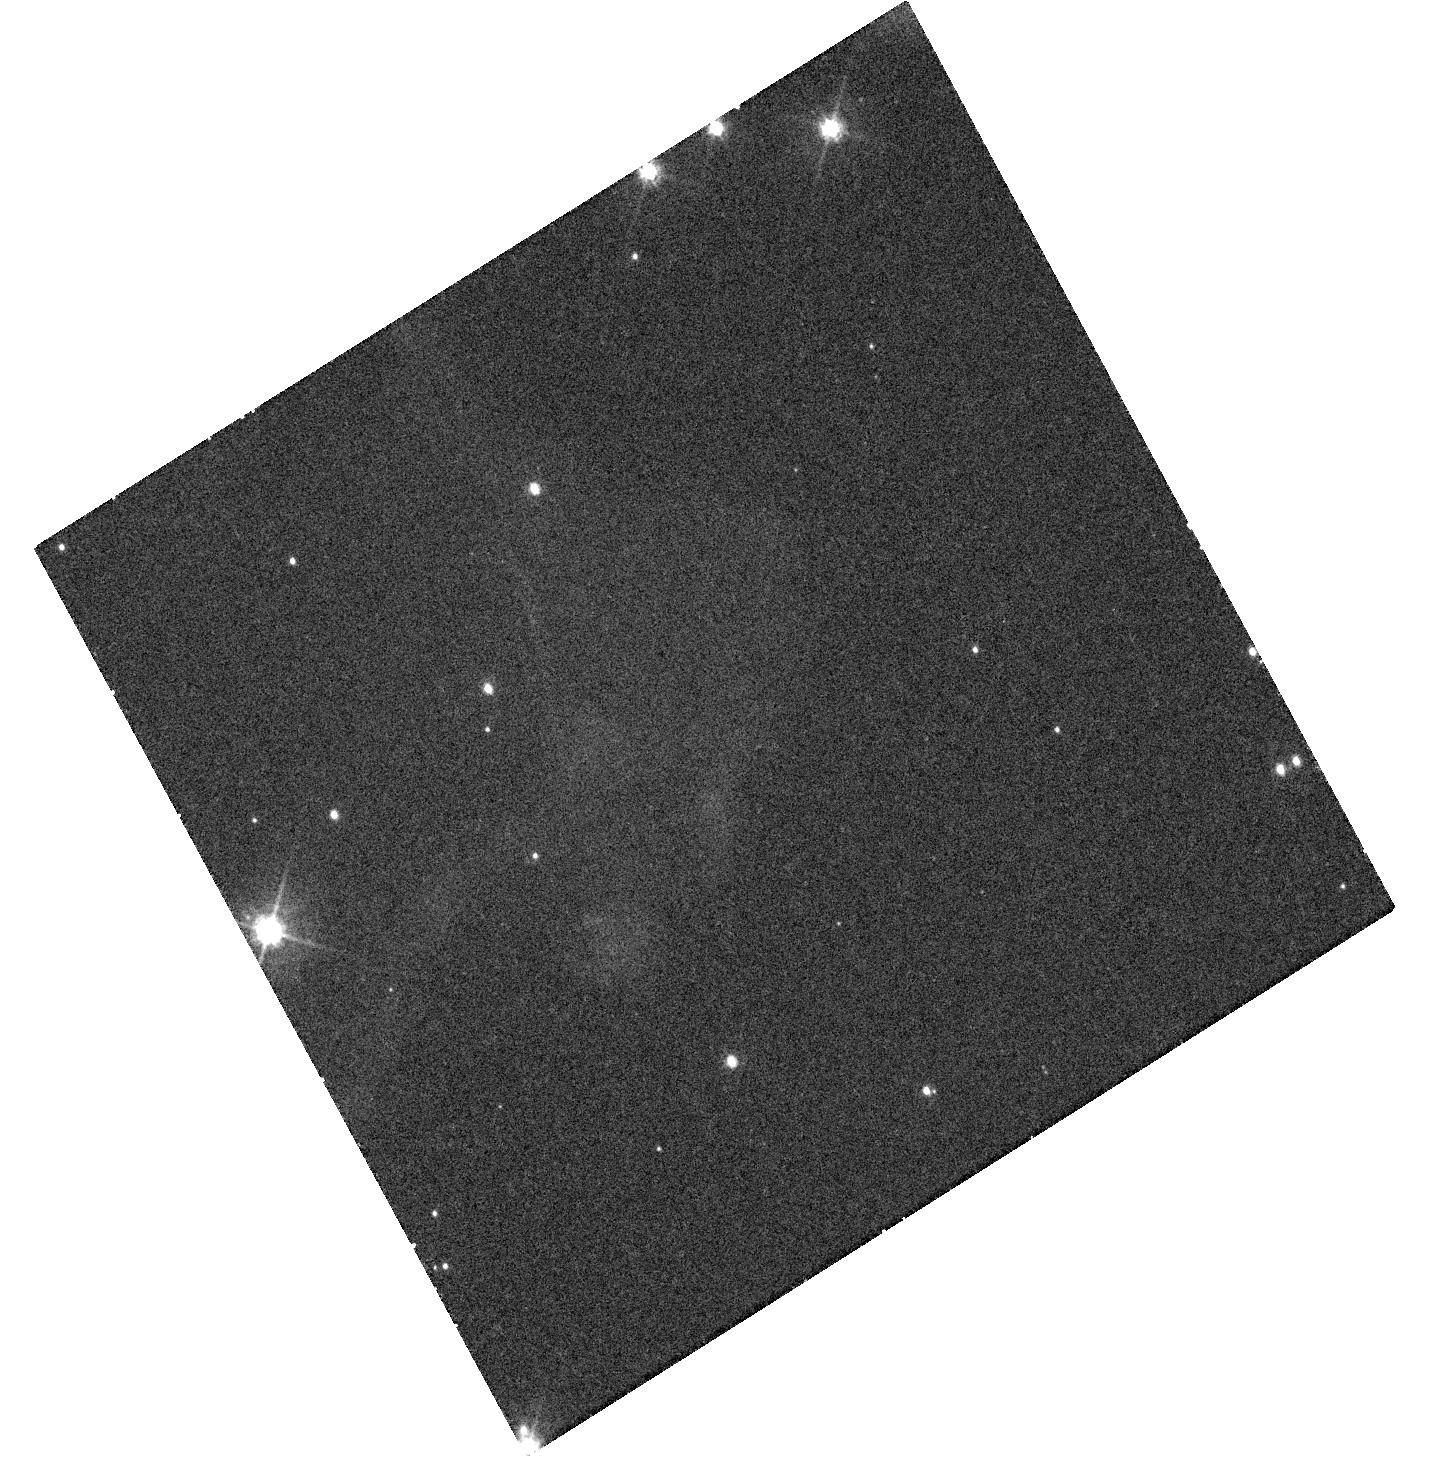
Target: TYC2116A
Instrument: WFC3/UVIS
Filter: F475W
Exposure: 33 min
Observation ID: hst_12577_10_wfc3_uvis_f475w_ibqo10

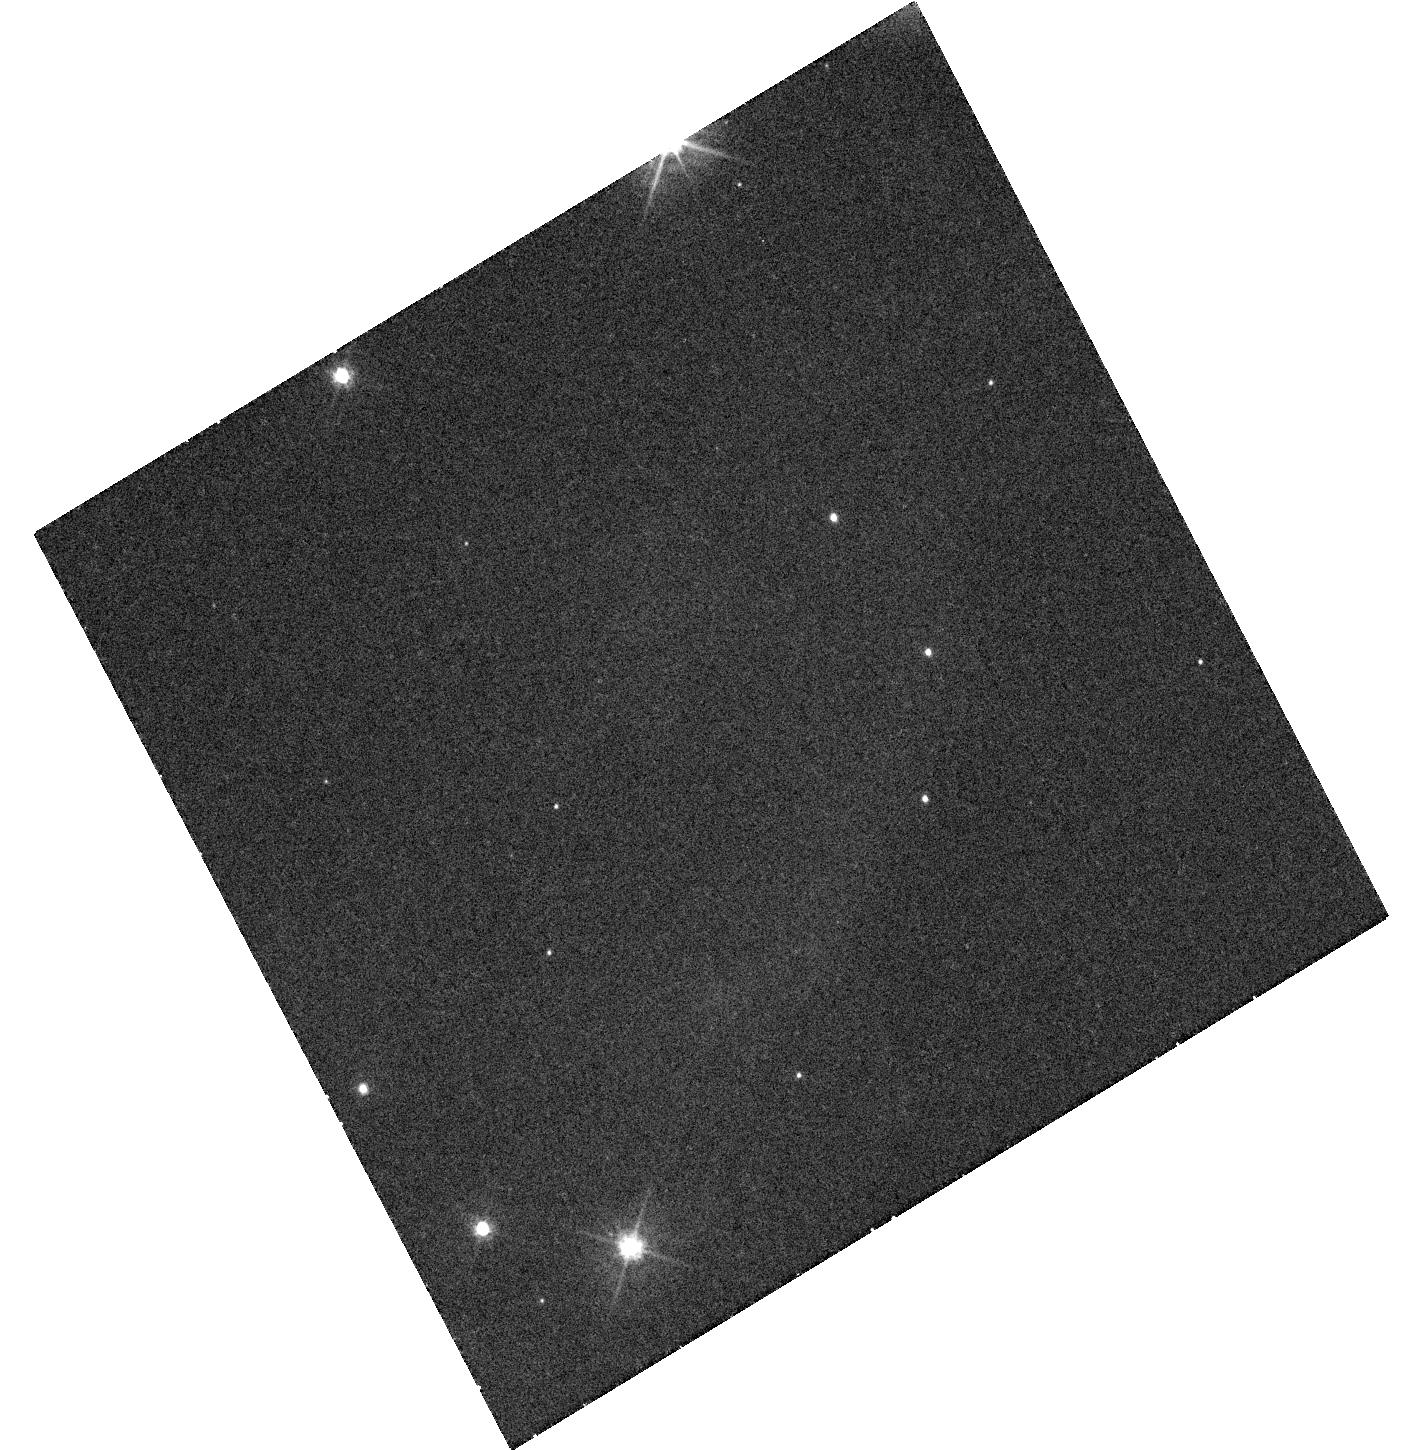
Target: TYC2116B
Instrument: WFC3/UVIS
Filter: F475W
Exposure: 33 min
Observation ID: hst_12577_12_wfc3_uvis_f475w_ibqo12

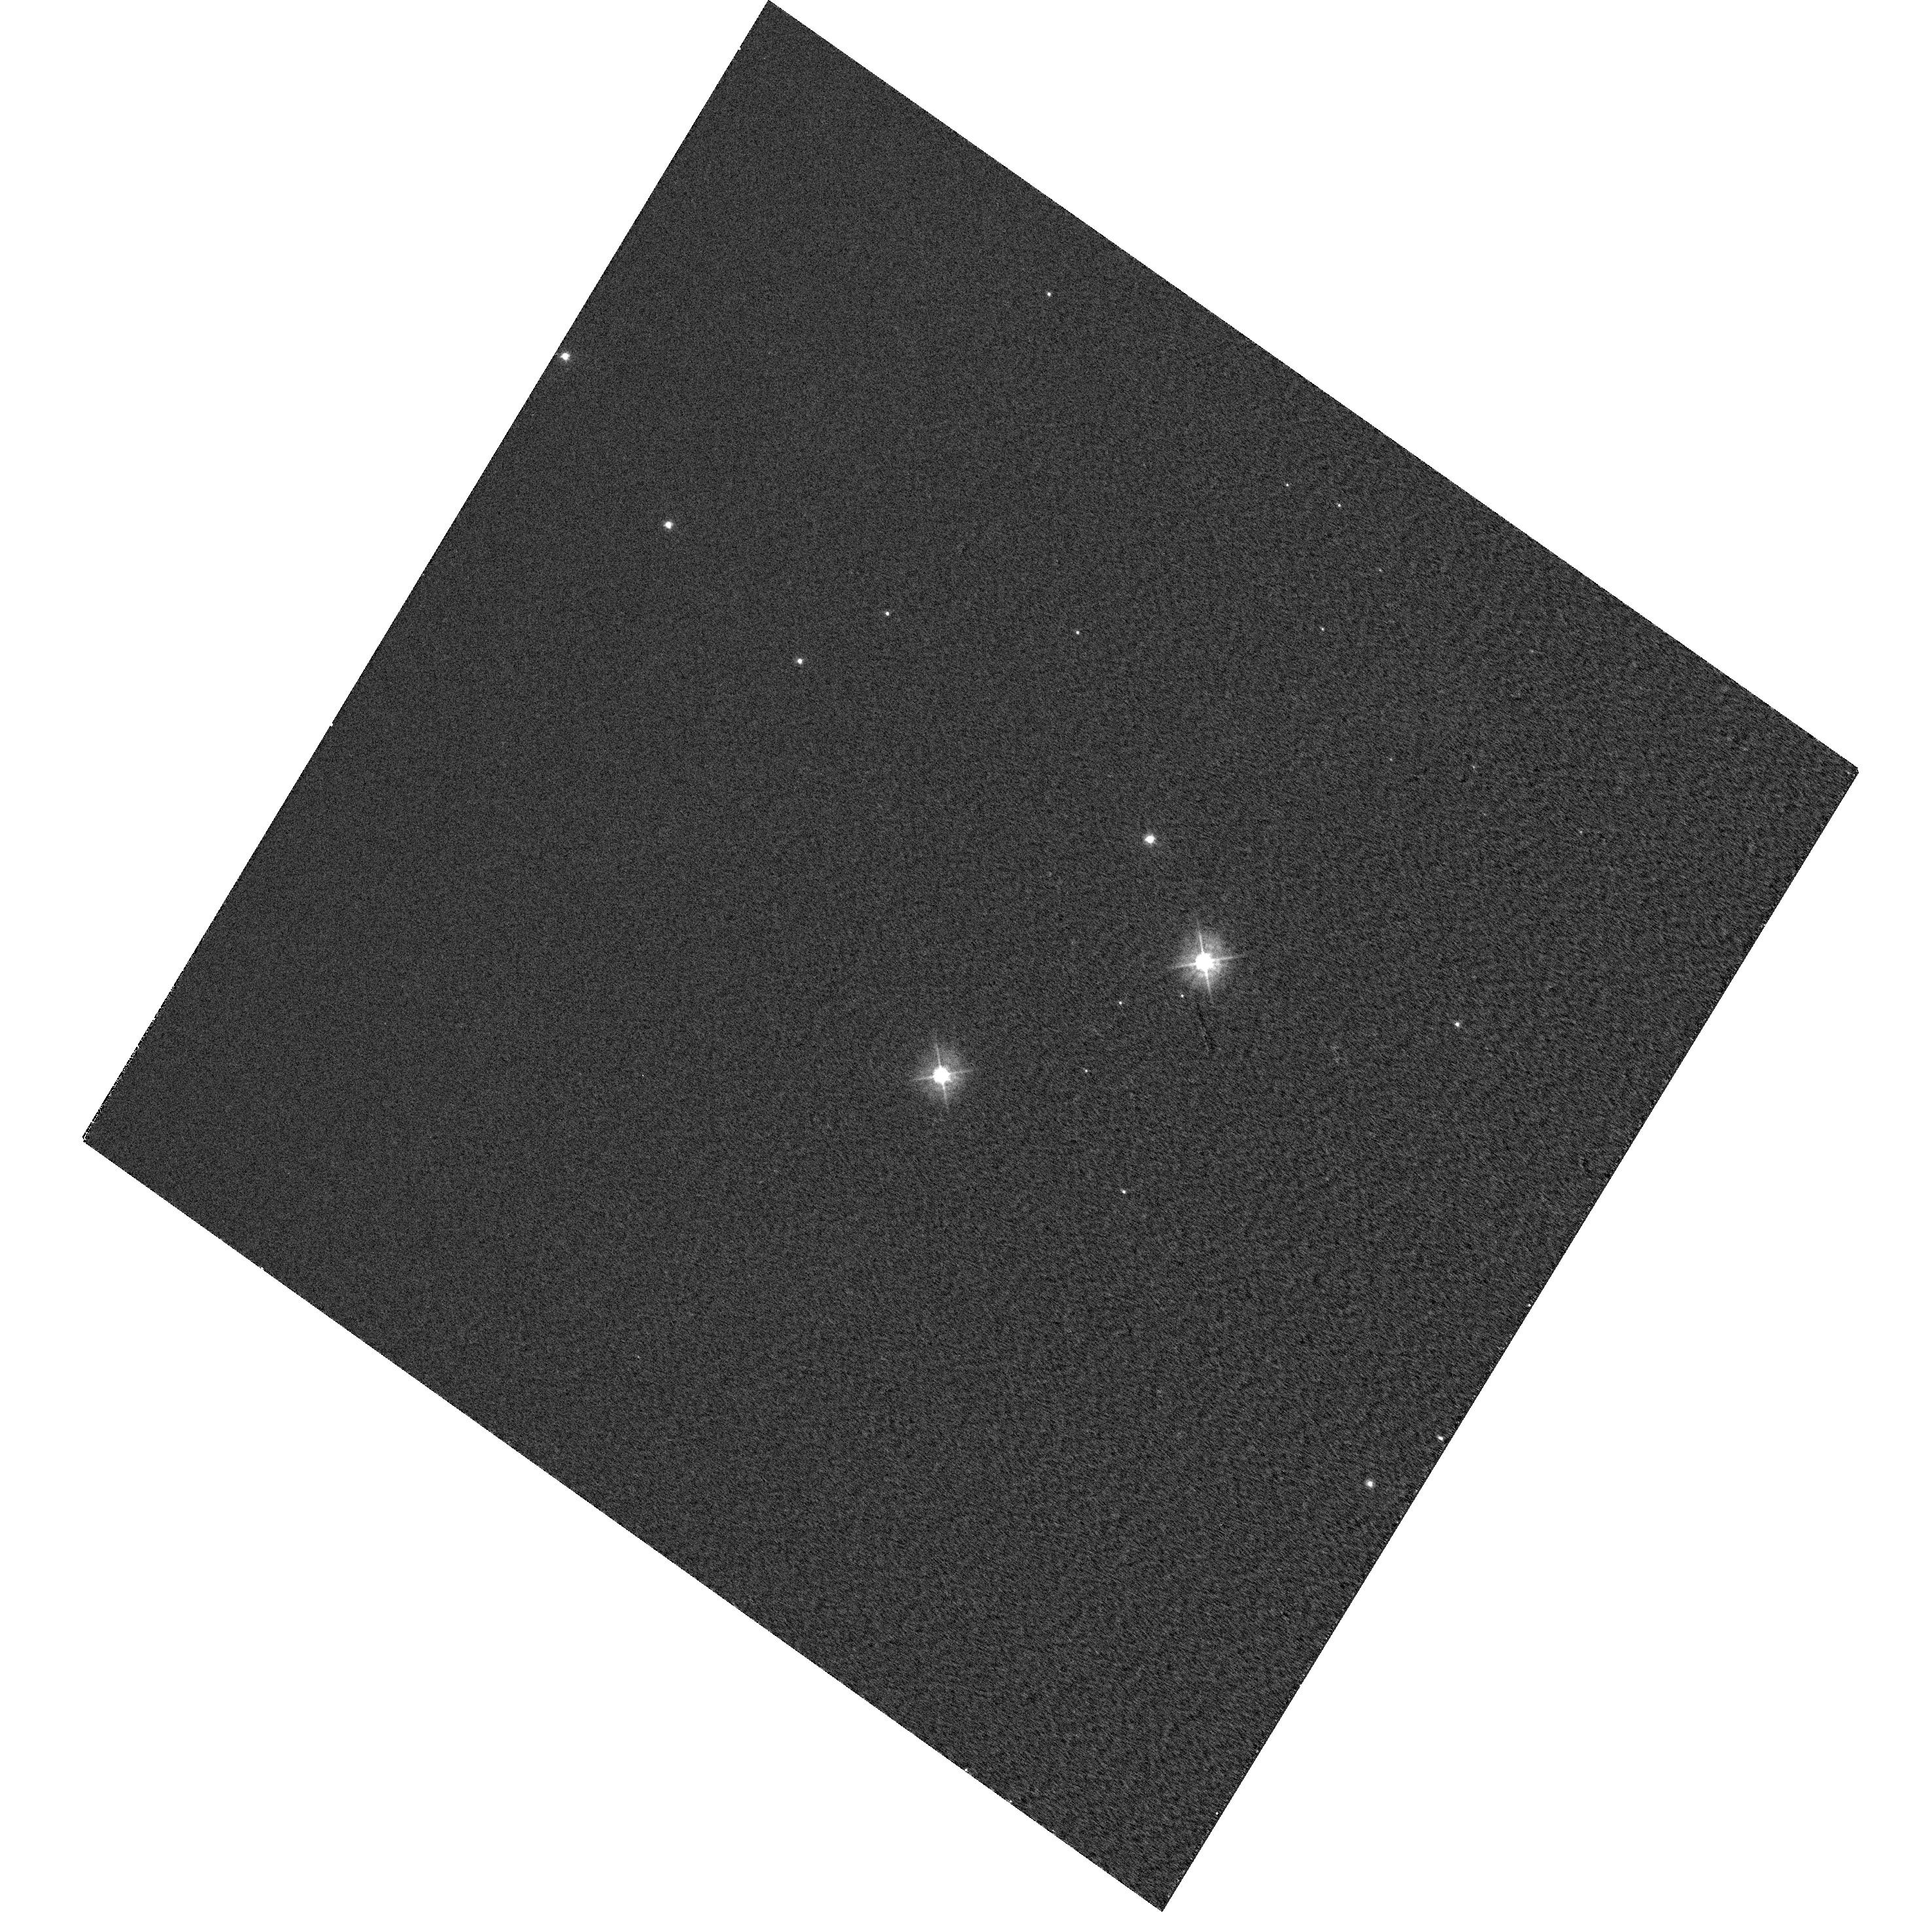
Target: CASA-LIGHTECHO
Instrument: WFC3/UVIS
Filter: F390W
Exposure: 5 min
Observation ID: hst_12577_01_wfc3_uvis_f390w_ibqo01

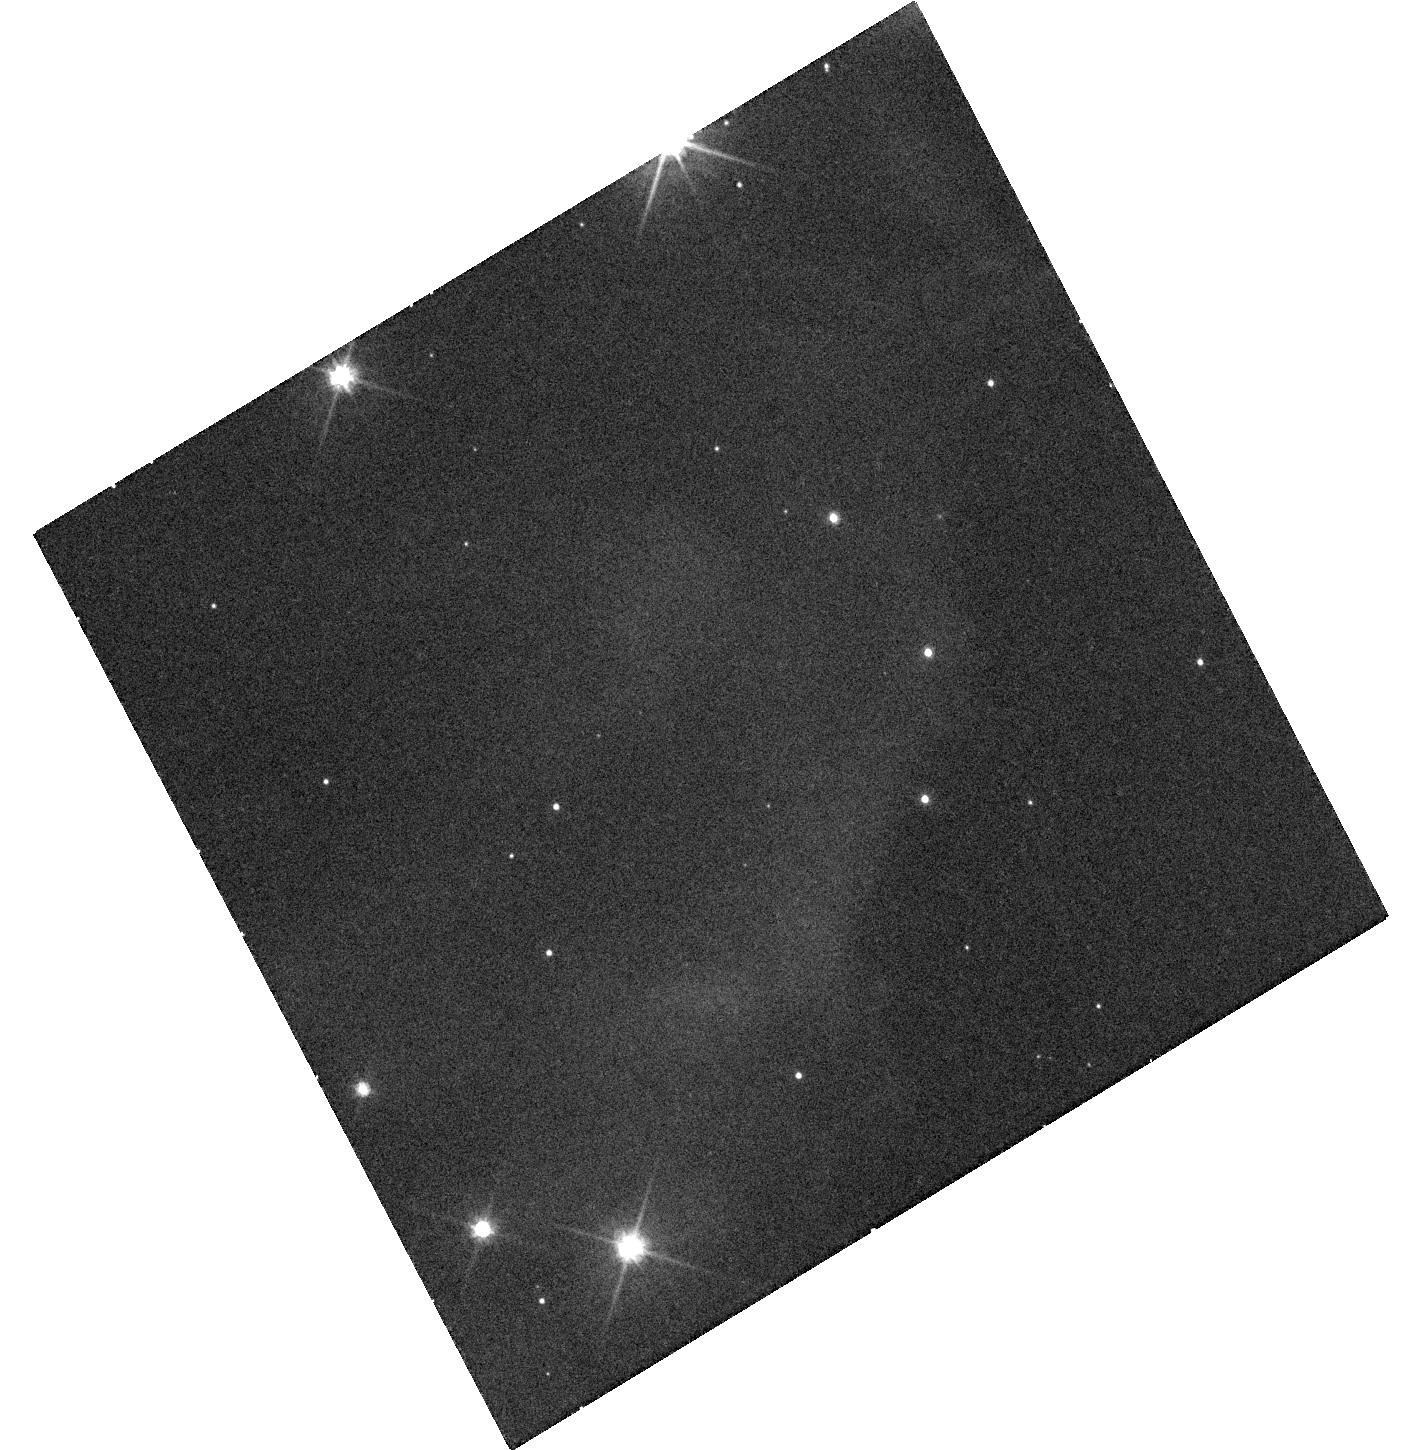
Target: TYC2116B
Instrument: WFC3/UVIS
Filter: F606W
Exposure: 20 min
Observation ID: hst_12577_12_wfc3_uvis_f606w_ibqo12

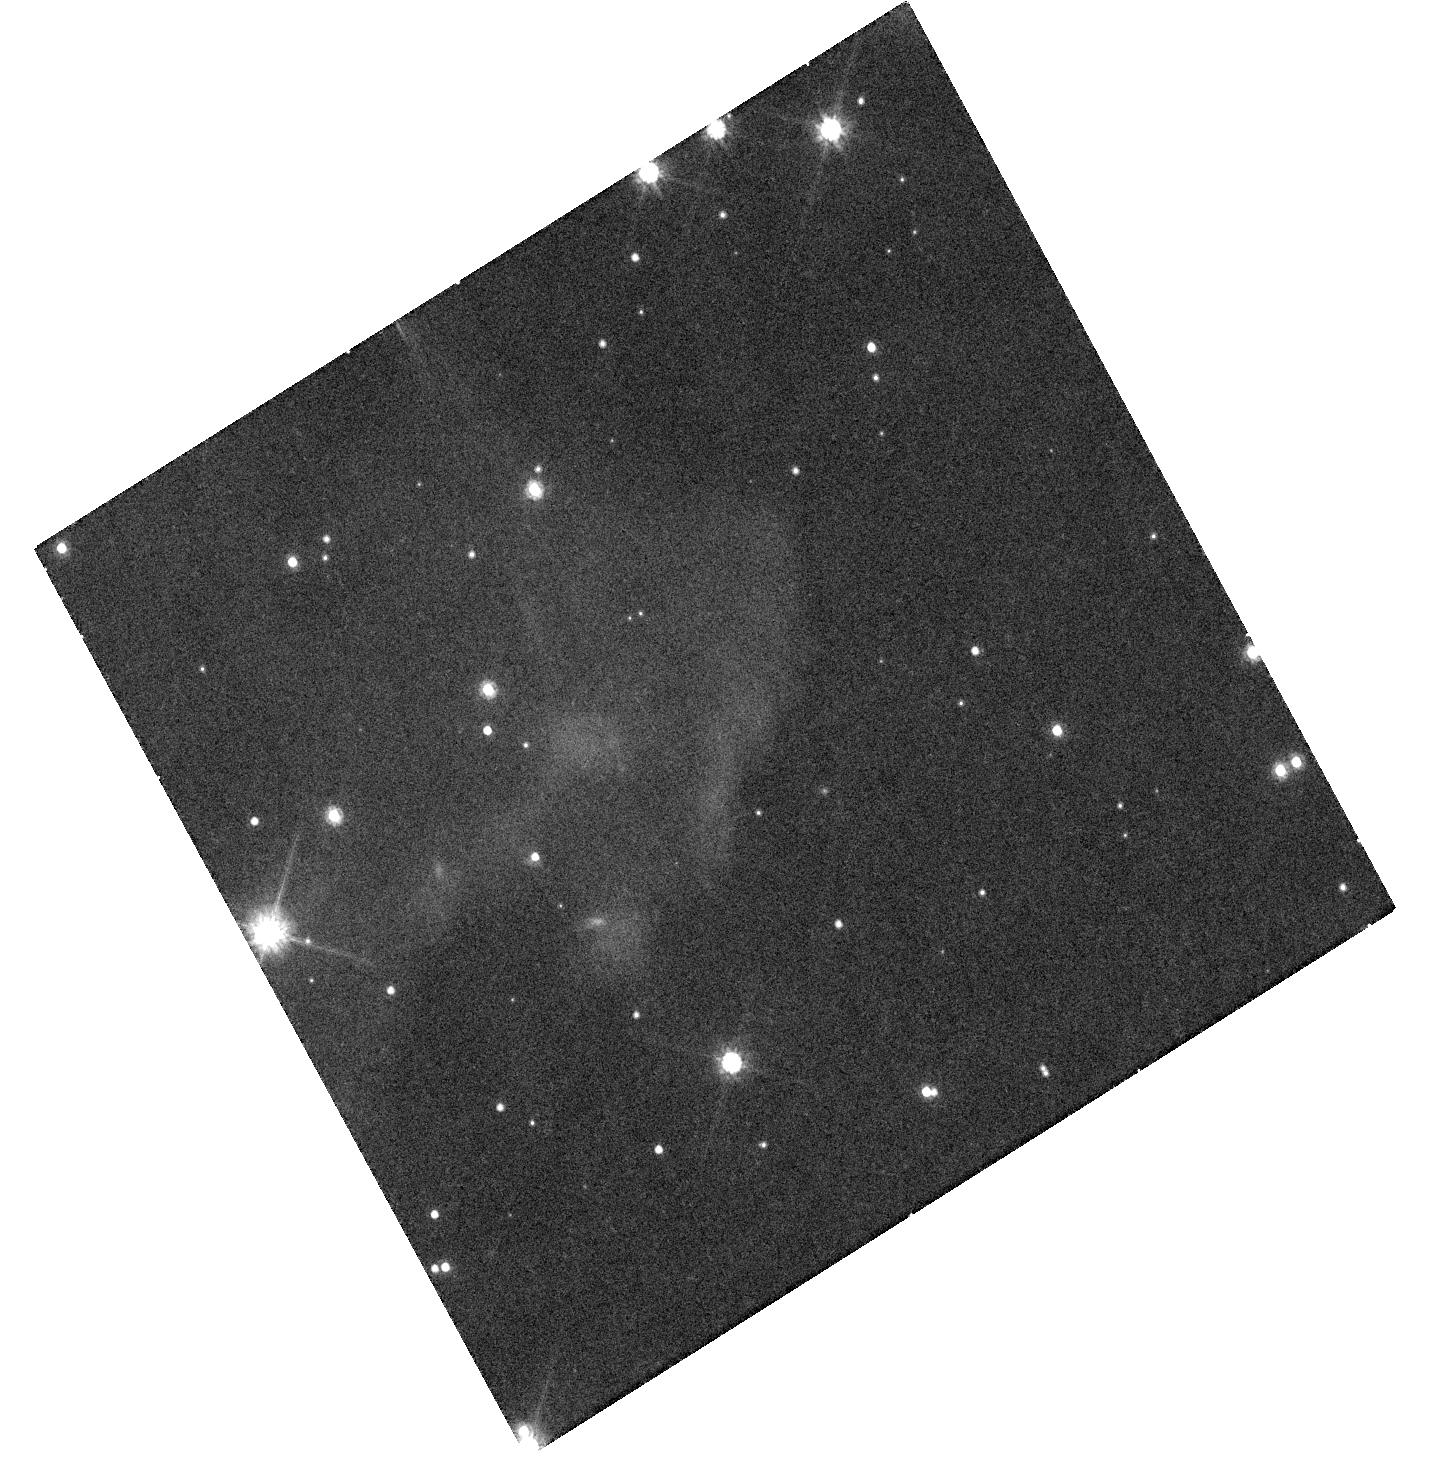
Target: TYC2116A
Instrument: WFC3/UVIS
Filter: F814W
Exposure: 20 min
Observation ID: hst_12577_10_wfc3_uvis_f814w_ibqo10

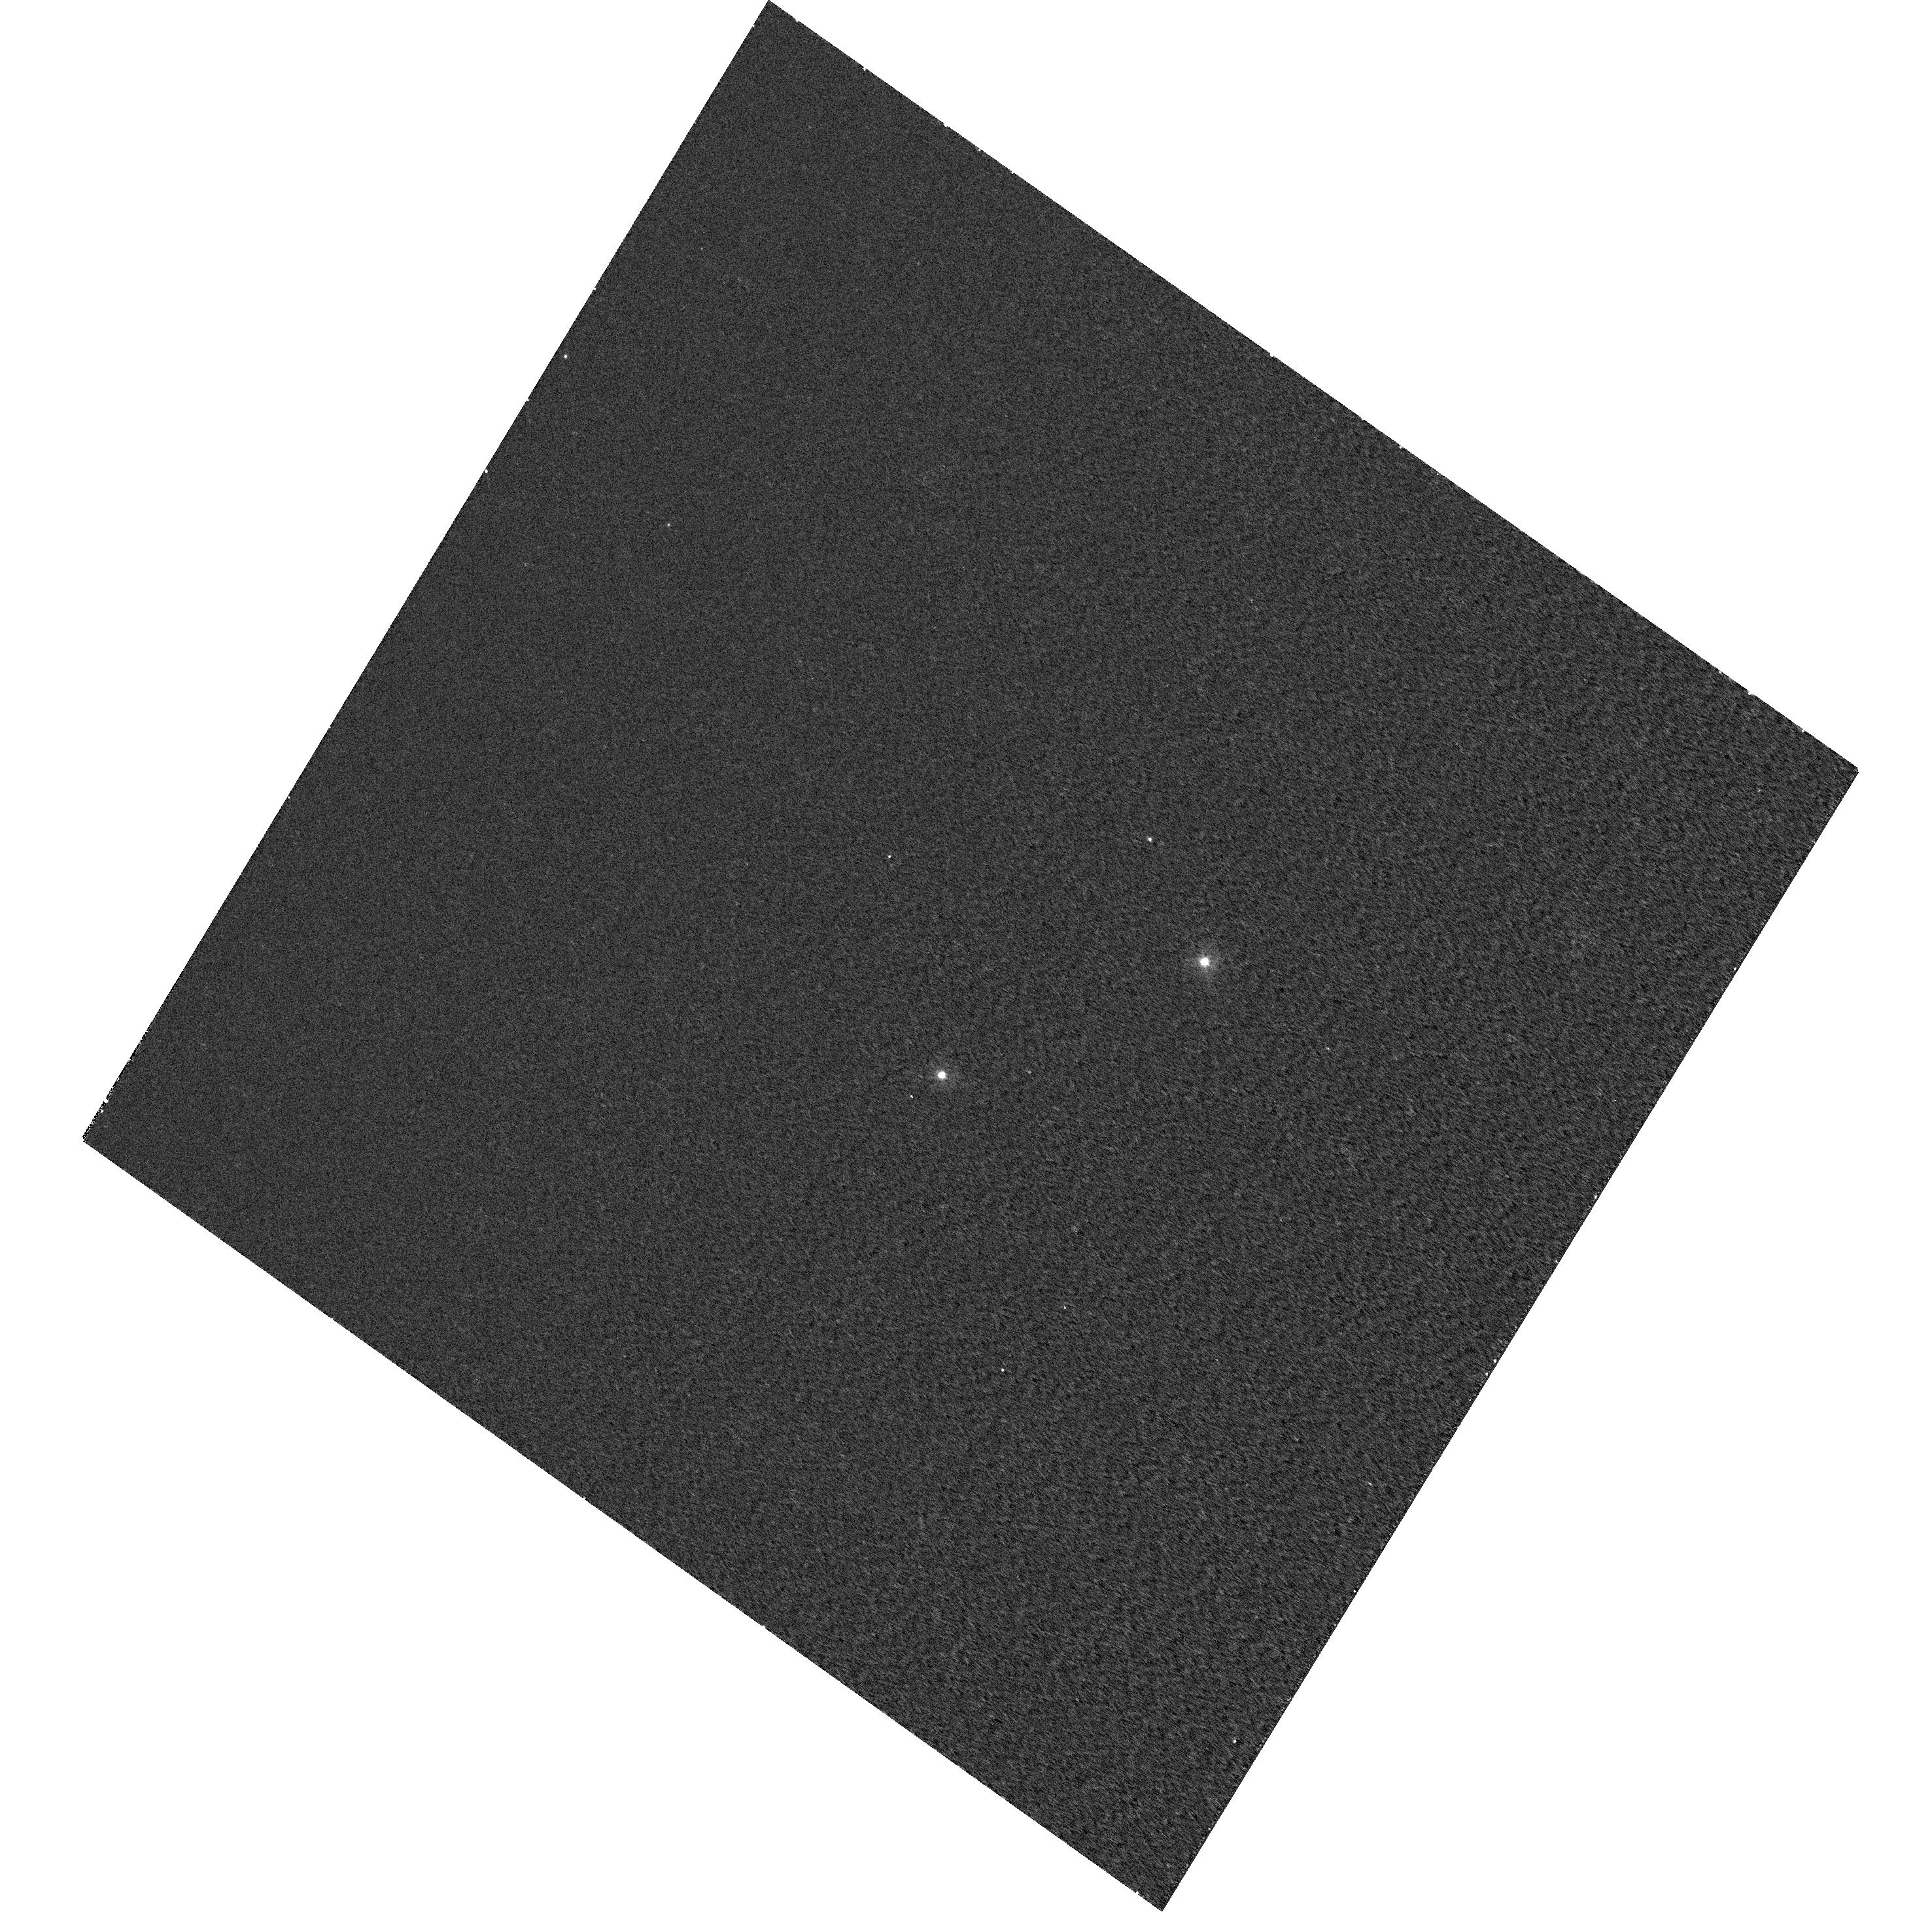
Target: CASA-LIGHTECHO
Instrument: WFC3/UVIS
Filter: F275W
Exposure: 15 min
Observation ID: hst_12577_01_wfc3_uvis_f275w_ibqo01

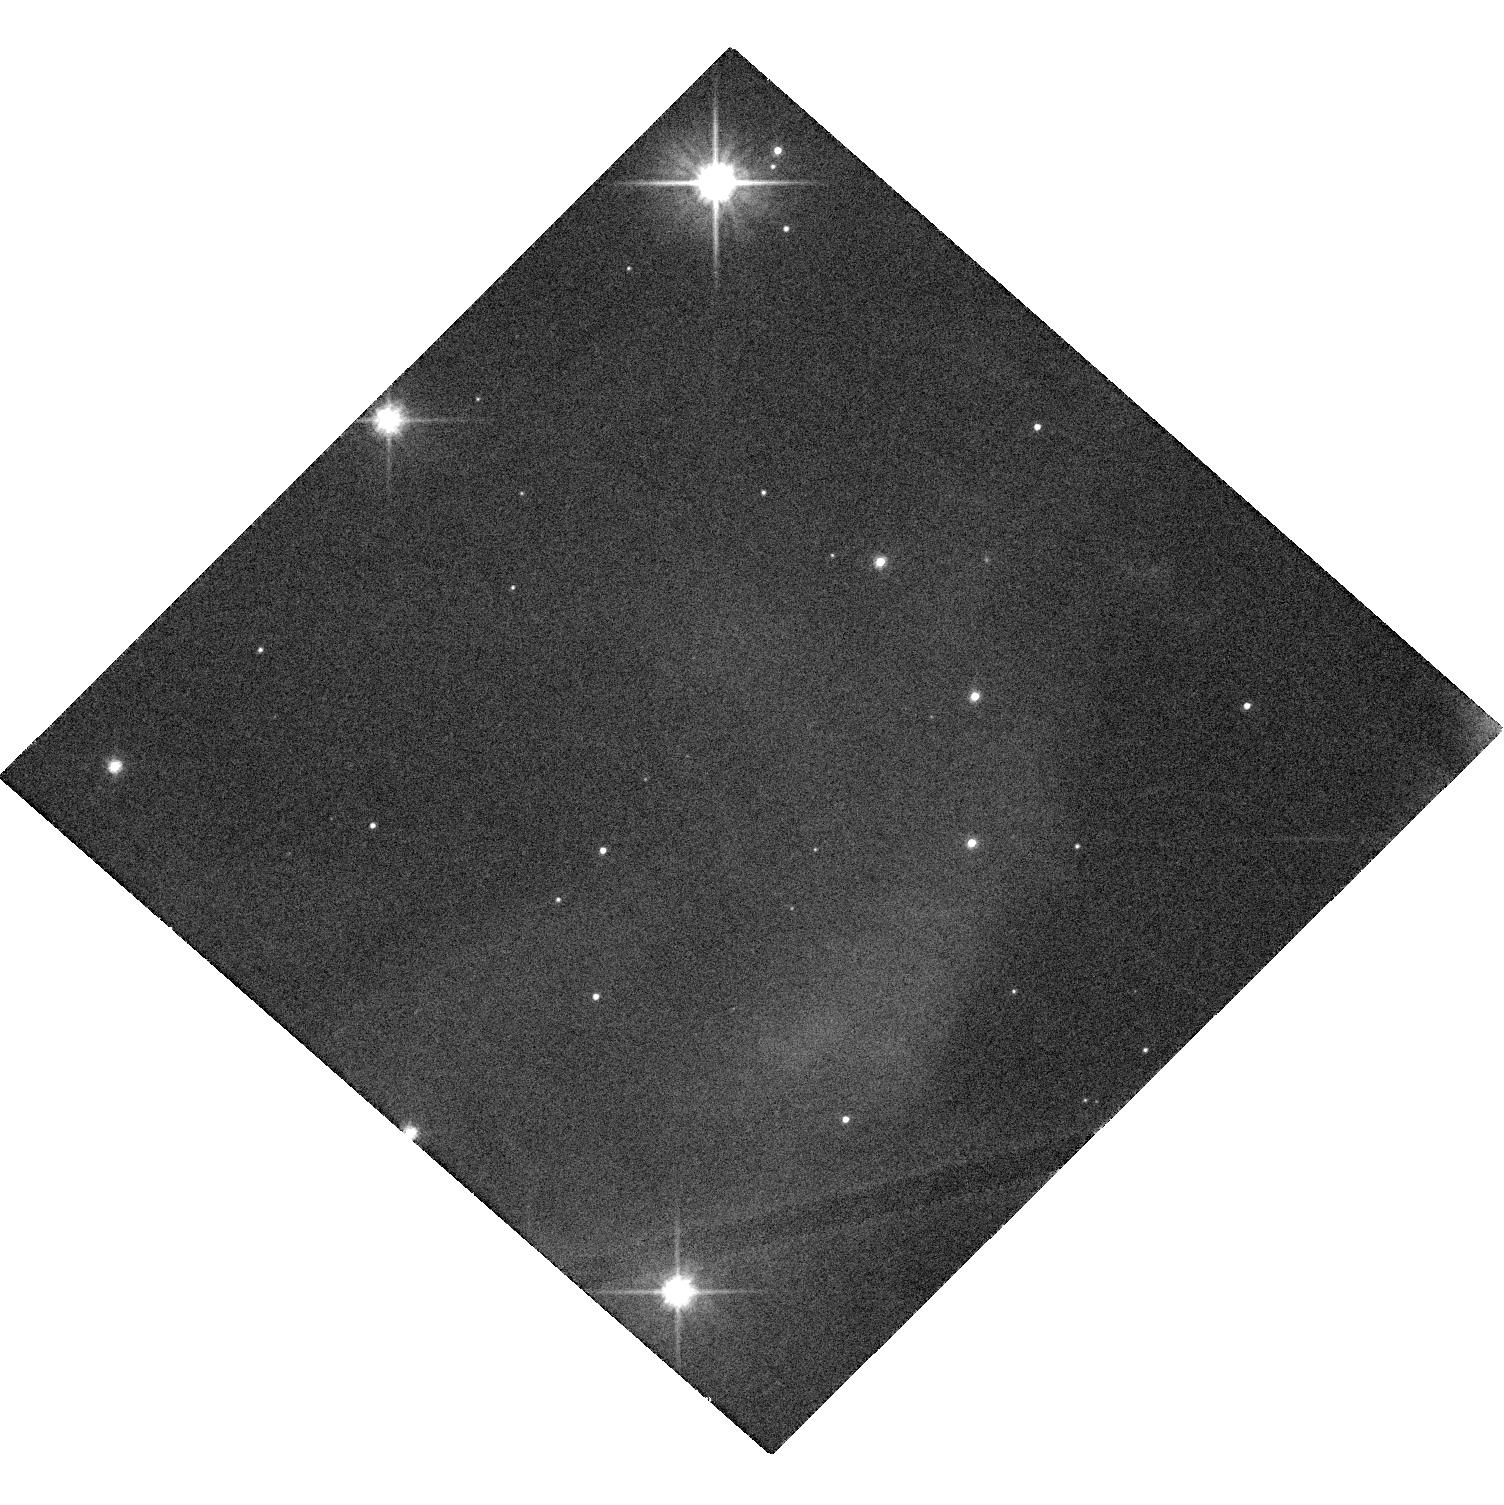
Target: TYC2116B
Instrument: WFC3/UVIS
Filter: F606W
Exposure: 41 min
Observation ID: hst_12577_13_wfc3_uvis_f606w_ibqo13

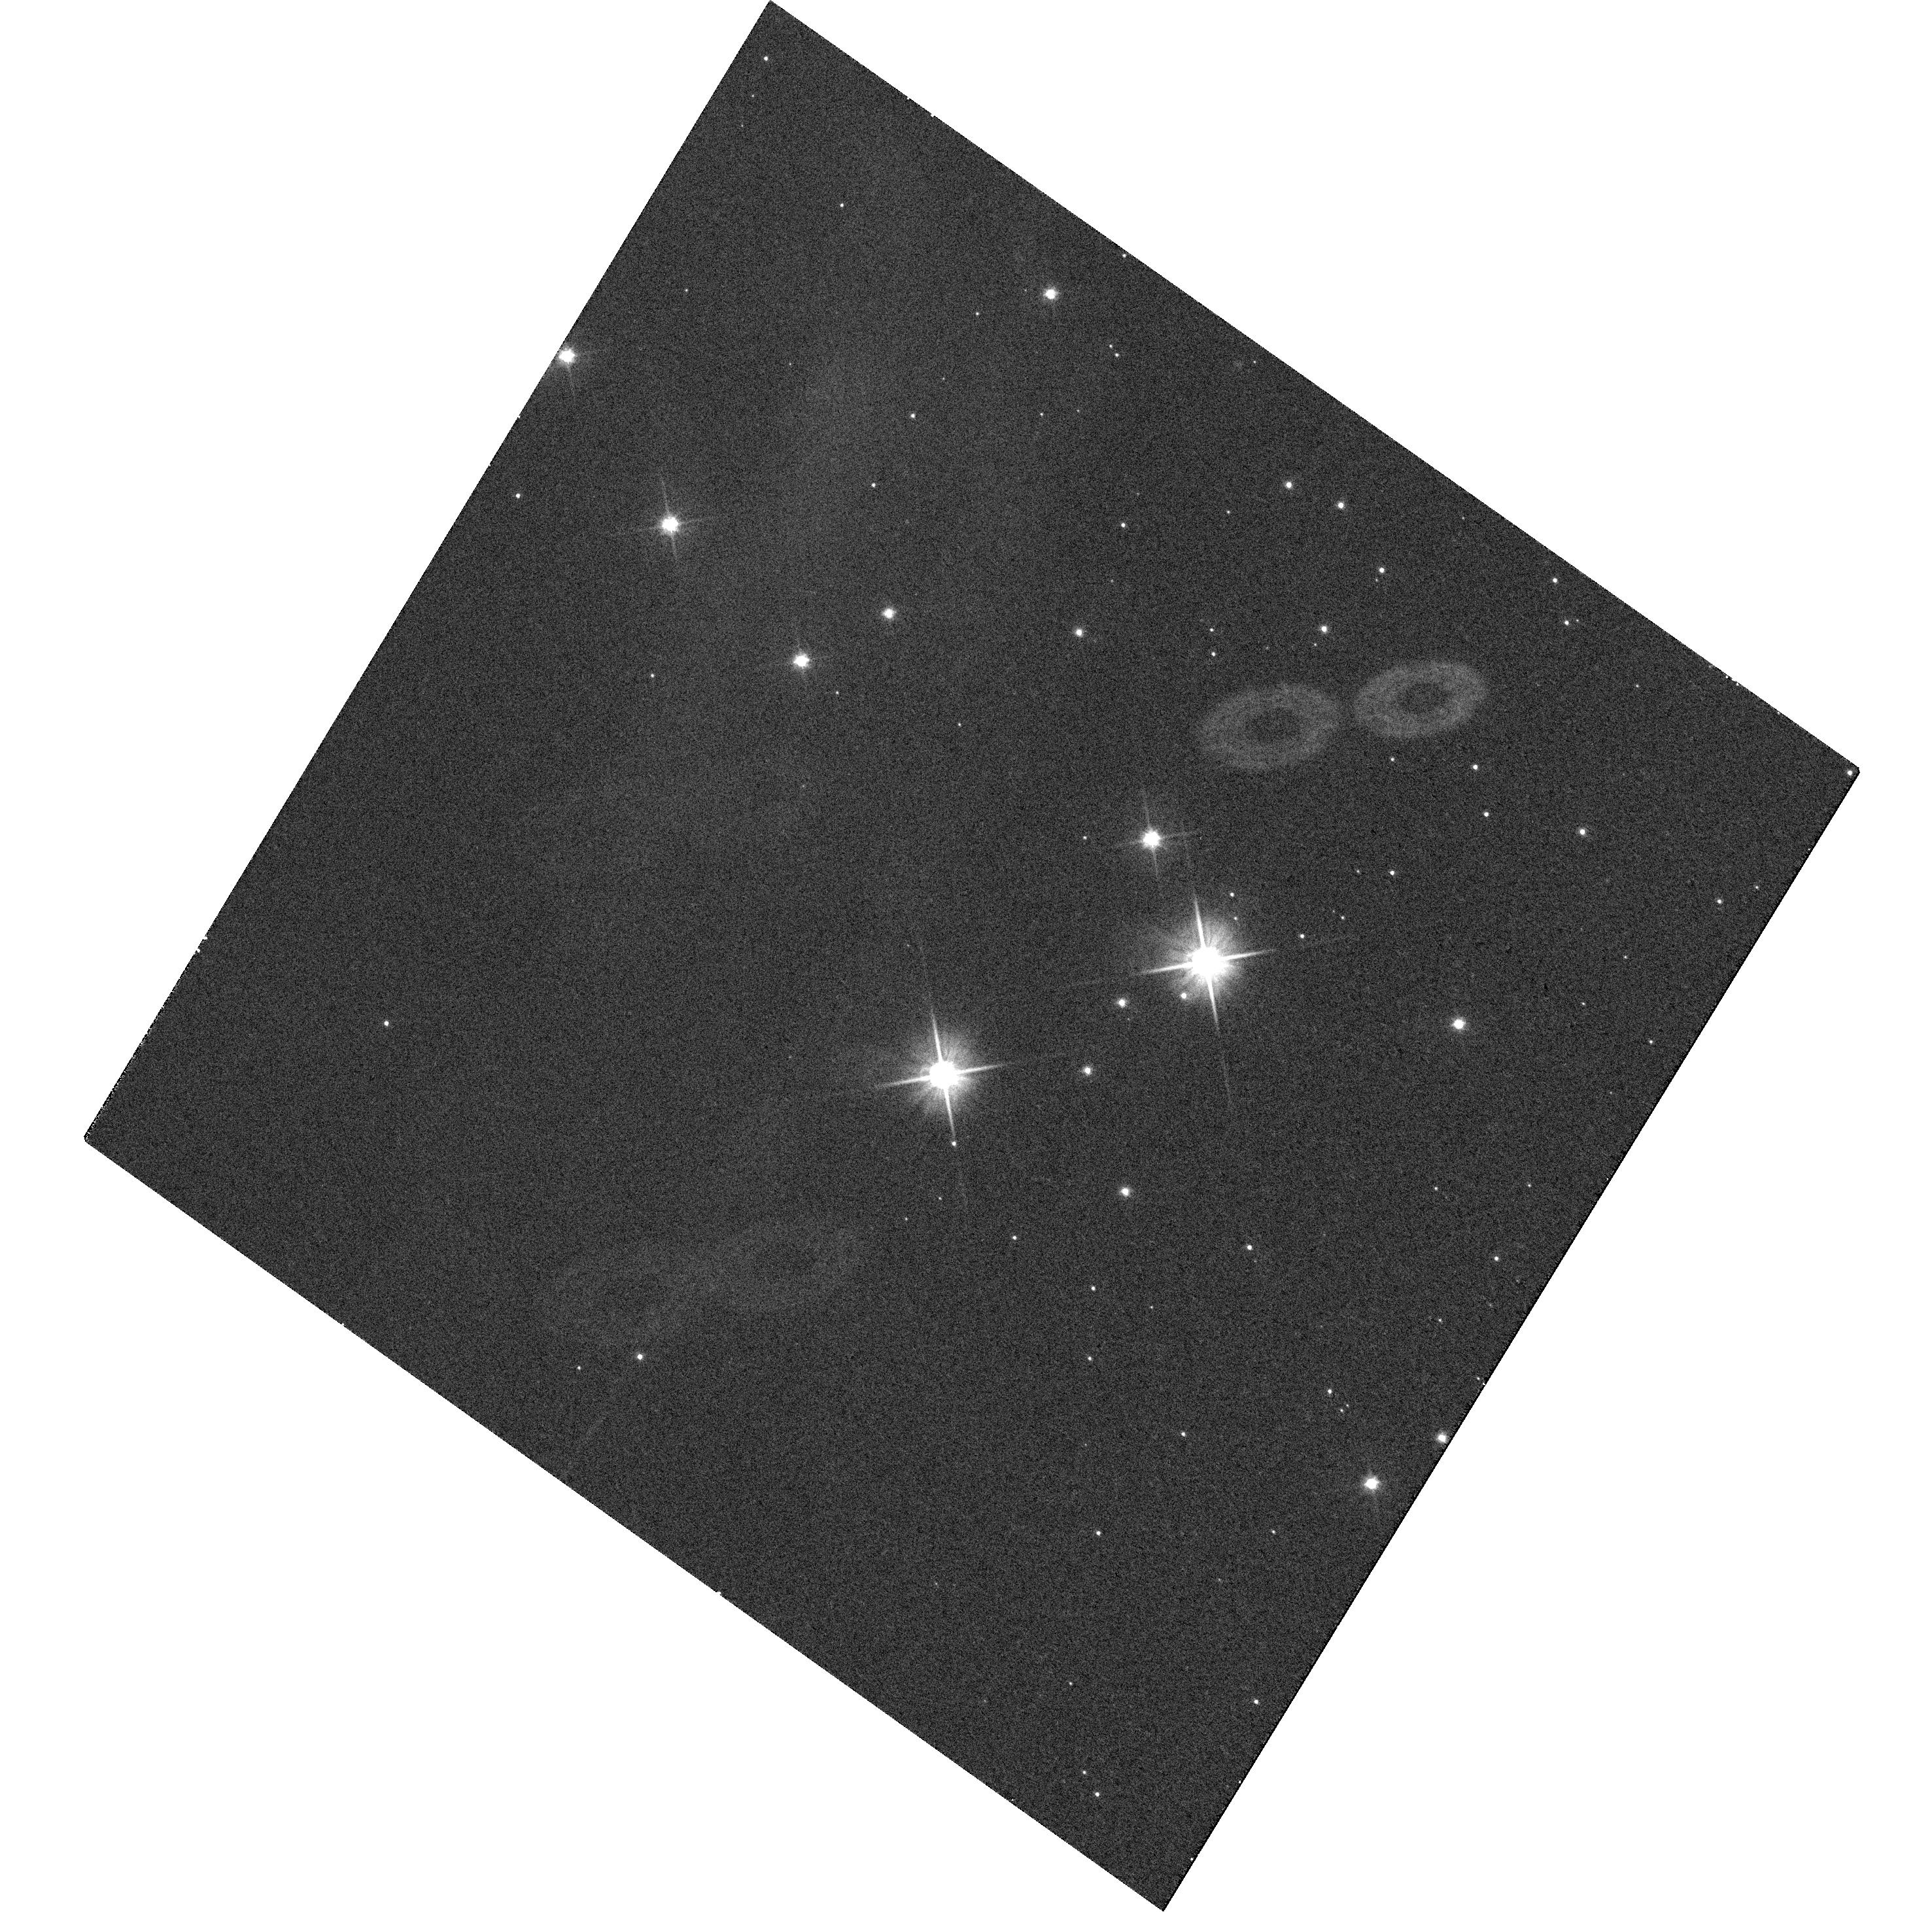
Target: CASA-LIGHTECHO
Instrument: WFC3/UVIS
Filter: F606W
Exposure: 5 min
Observation ID: hst_12577_01_wfc3_uvis_f606w_ibqo01

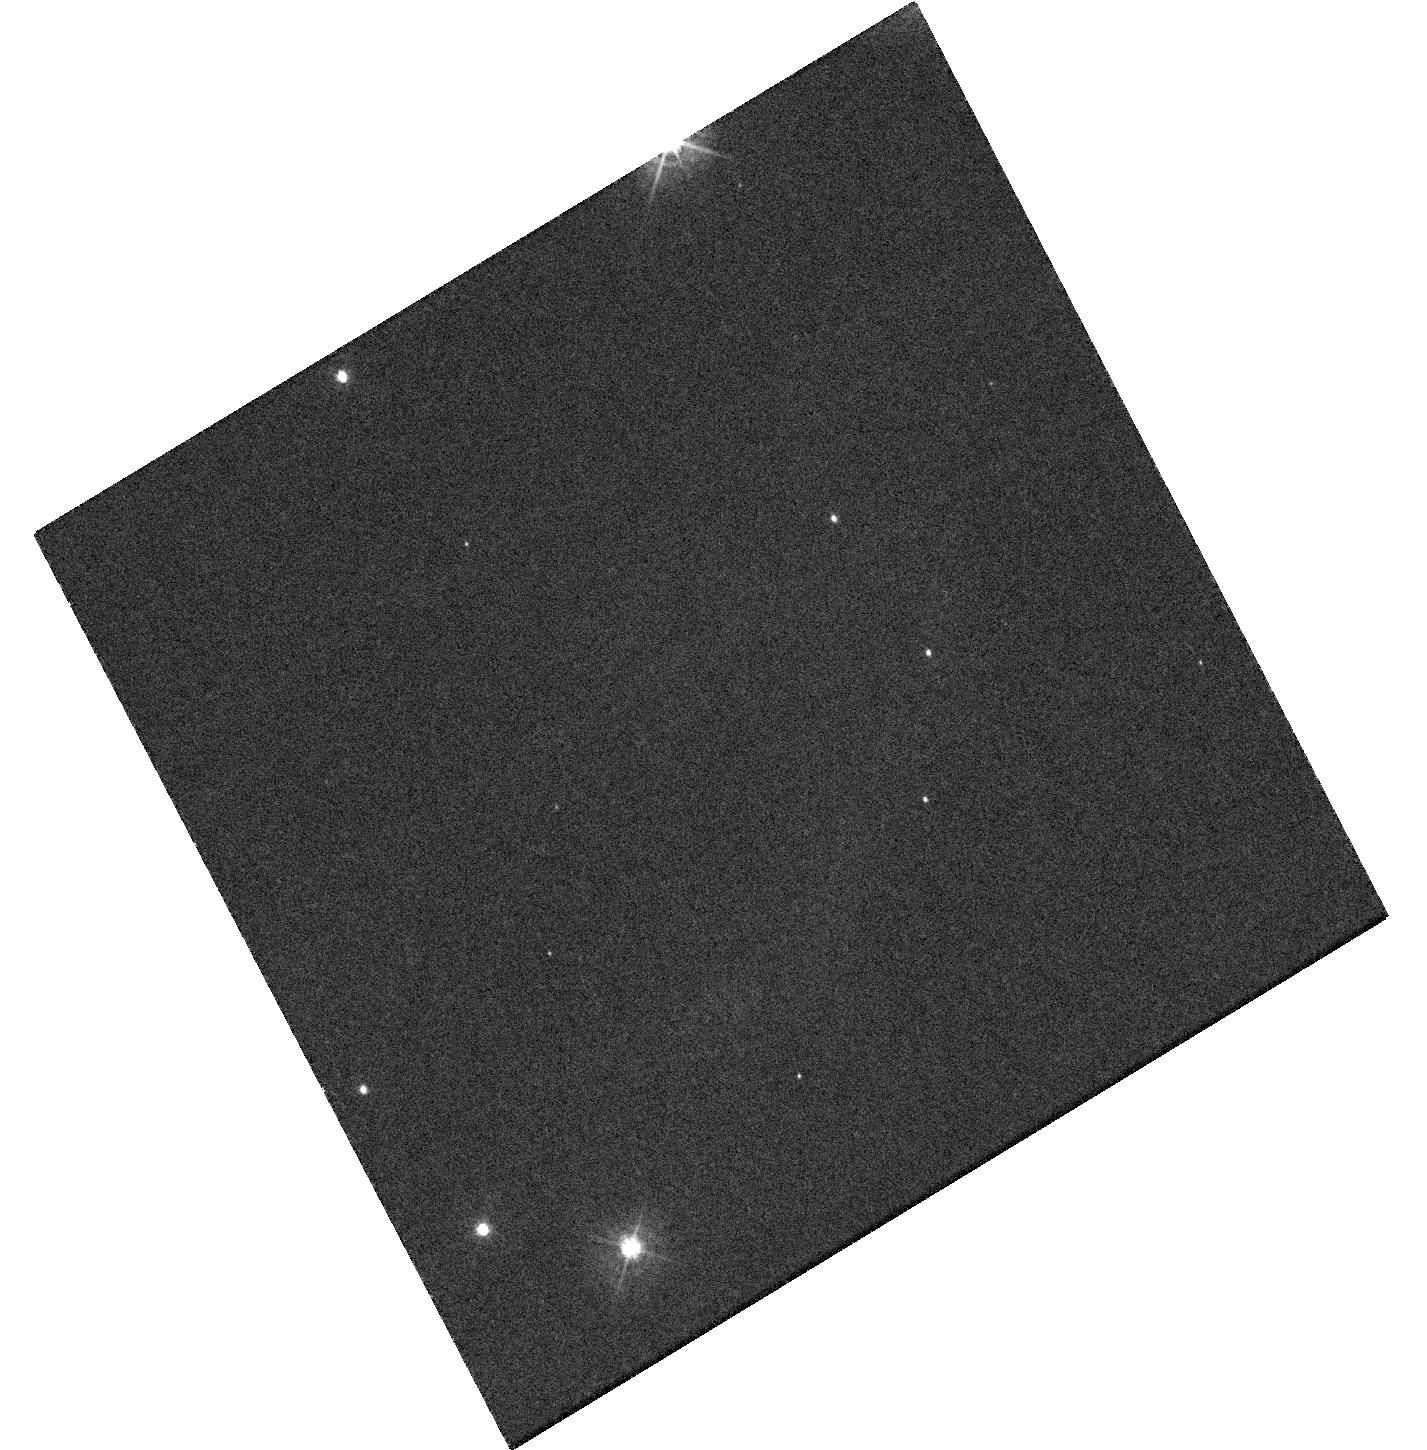
Target: TYC2116B
Instrument: WFC3/UVIS
Filter: F390W
Exposure: 1.8 h
Observation ID: hst_12577_12_wfc3_uvis_f390w_ibqo12

Spectral Time Series of the Cas A Supernova (PI: Rest, Armin)

We propose to obtain time-resolved spectroscopy of the outburst of the enigmatic historical supernova Cas A using STIS spectroscopy of light scattered by a narrow filament of interstellar dust. Our group has identified recent, high-surface brightness filaments that are likely to provide high signal-to-noise reproduction of the evolving spectrum of the Cas A outburst using verified, published techniques developed by us. The timescales to see any appreciable evolution in individual astrophysical objects are typically many orders of magnitudes larger than a human life. As a result, astronomers study large numbers of objects at different stages of their evolution to connect how a single object should change with time. Cas A can provide us with the ability, to look back in time to the point of explosion by observing its light echoes -- SN light scattered off of dust in the Milky Way, which causes a time delay in reaching us. In obtaining spectra of light echoes, we have been able to determine the maximum-light characteristics of the SN. Our goal here is to obtain a single STIS spectrum of a bright Cas A LE, which will provide us a time series of spectra and a spatially resolved light curve of the Cas A SN. With these data, we will measure the properties of the cooling envelope after the shock breakout of the SN to estimate the radius of the progenitor star. We will then be able to connect the progenitor star to the explosion to the SN to the SNR.